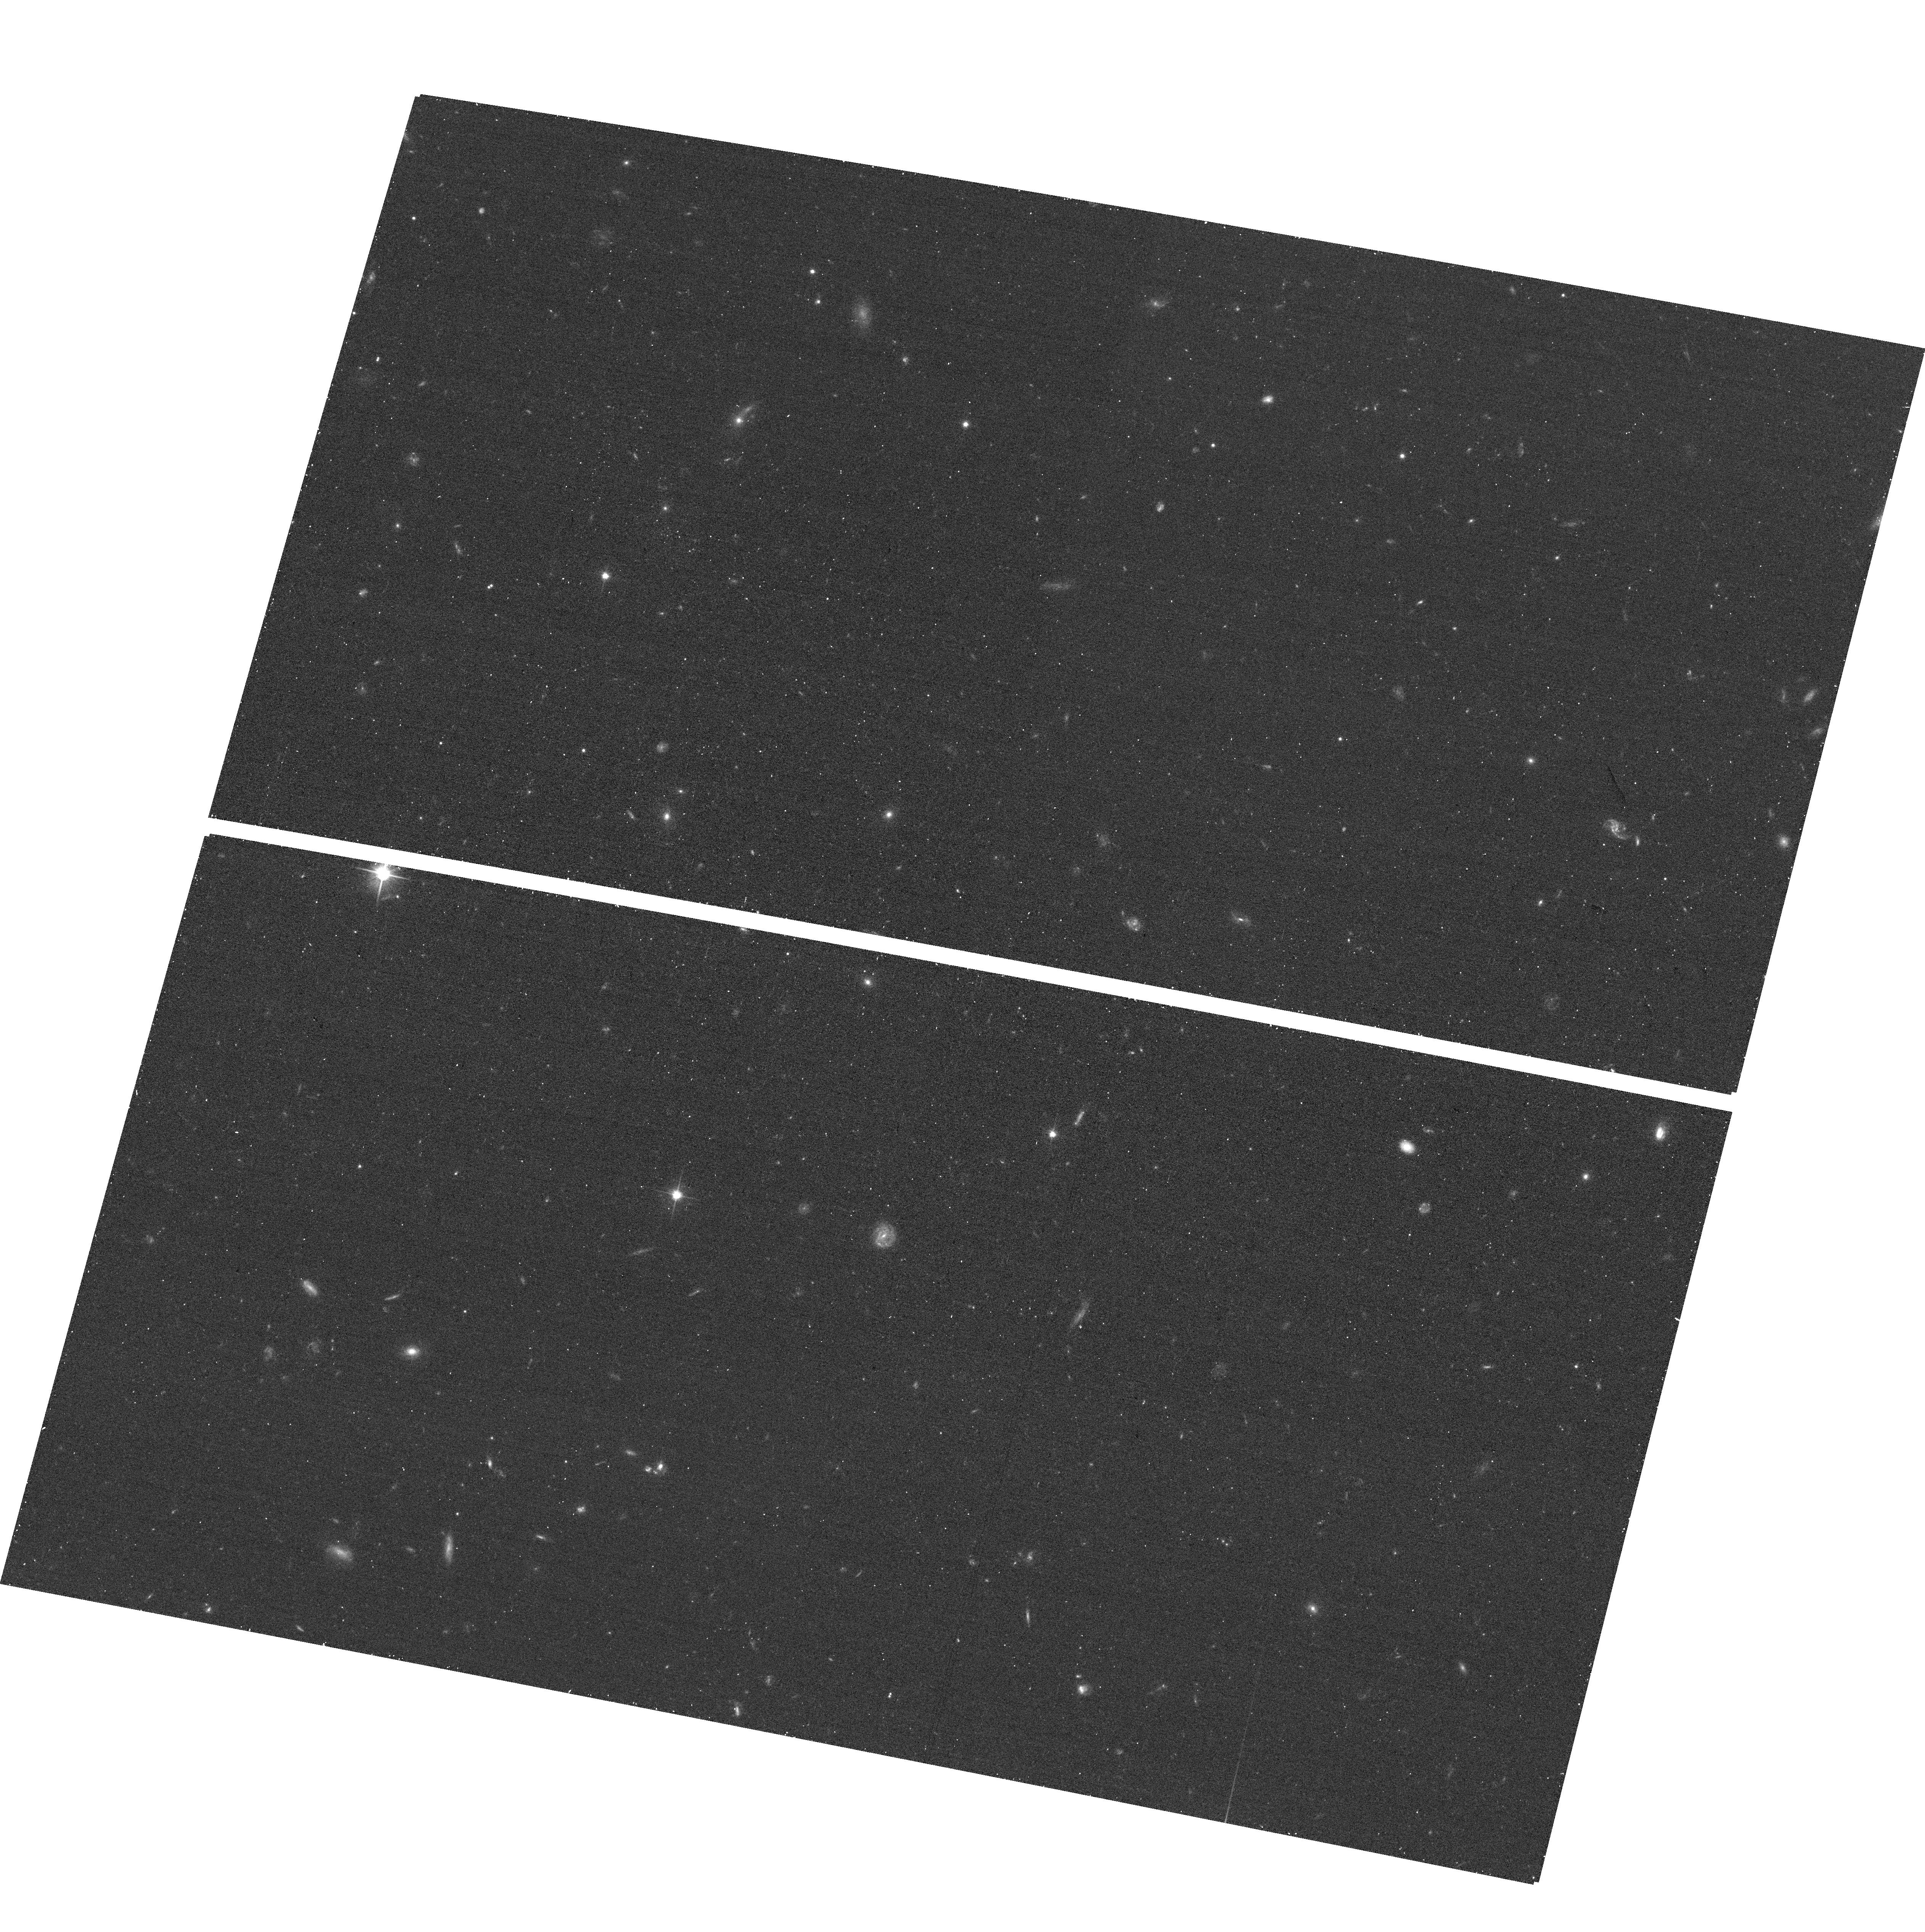
Target: field at RA 53.112°, Dec -27.863°
Instrument: ACS/WFC
Filter: F606W
Exposure: 11 min
Observation ID: hst_13779_1d_acs_wfc_f606w_jcoi1d

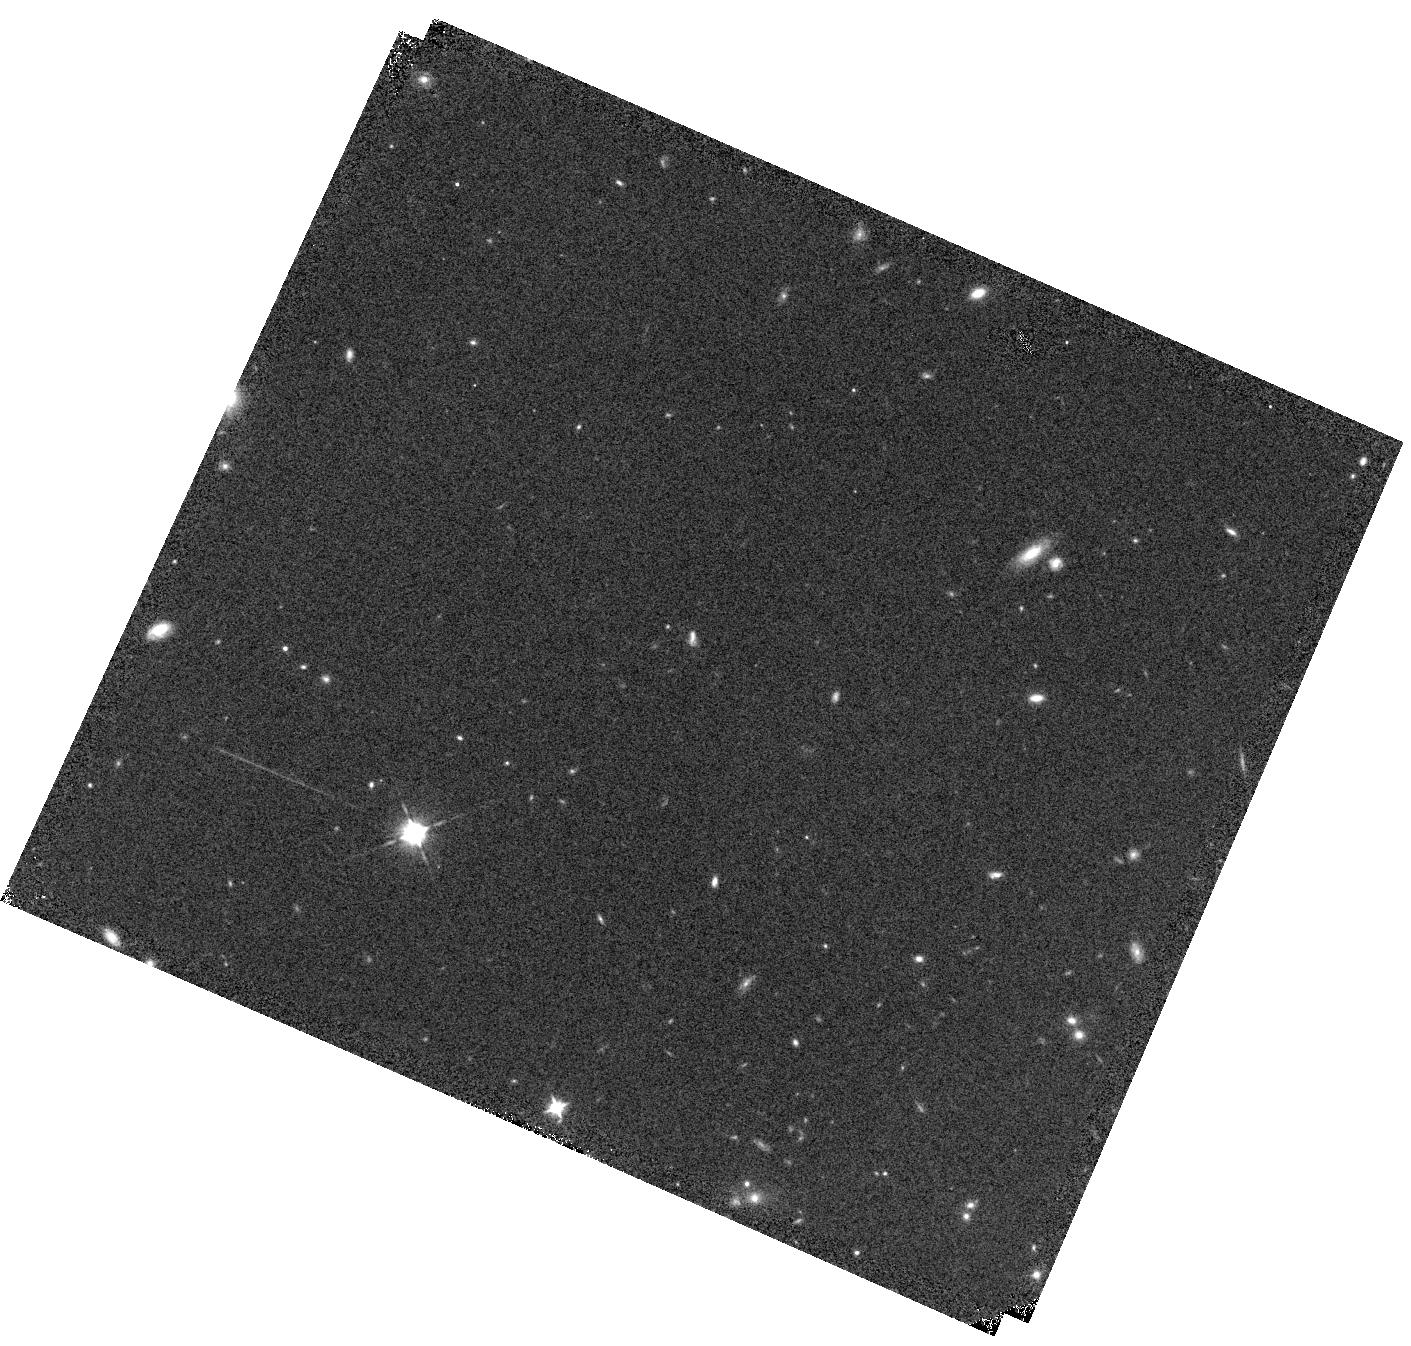
Target: FIGS-GN1
Instrument: WFC3/IR
Filter: F105W
Exposure: 8 min
Observation ID: hst_13779_3q_wfc3_ir_f105w_icoi3q

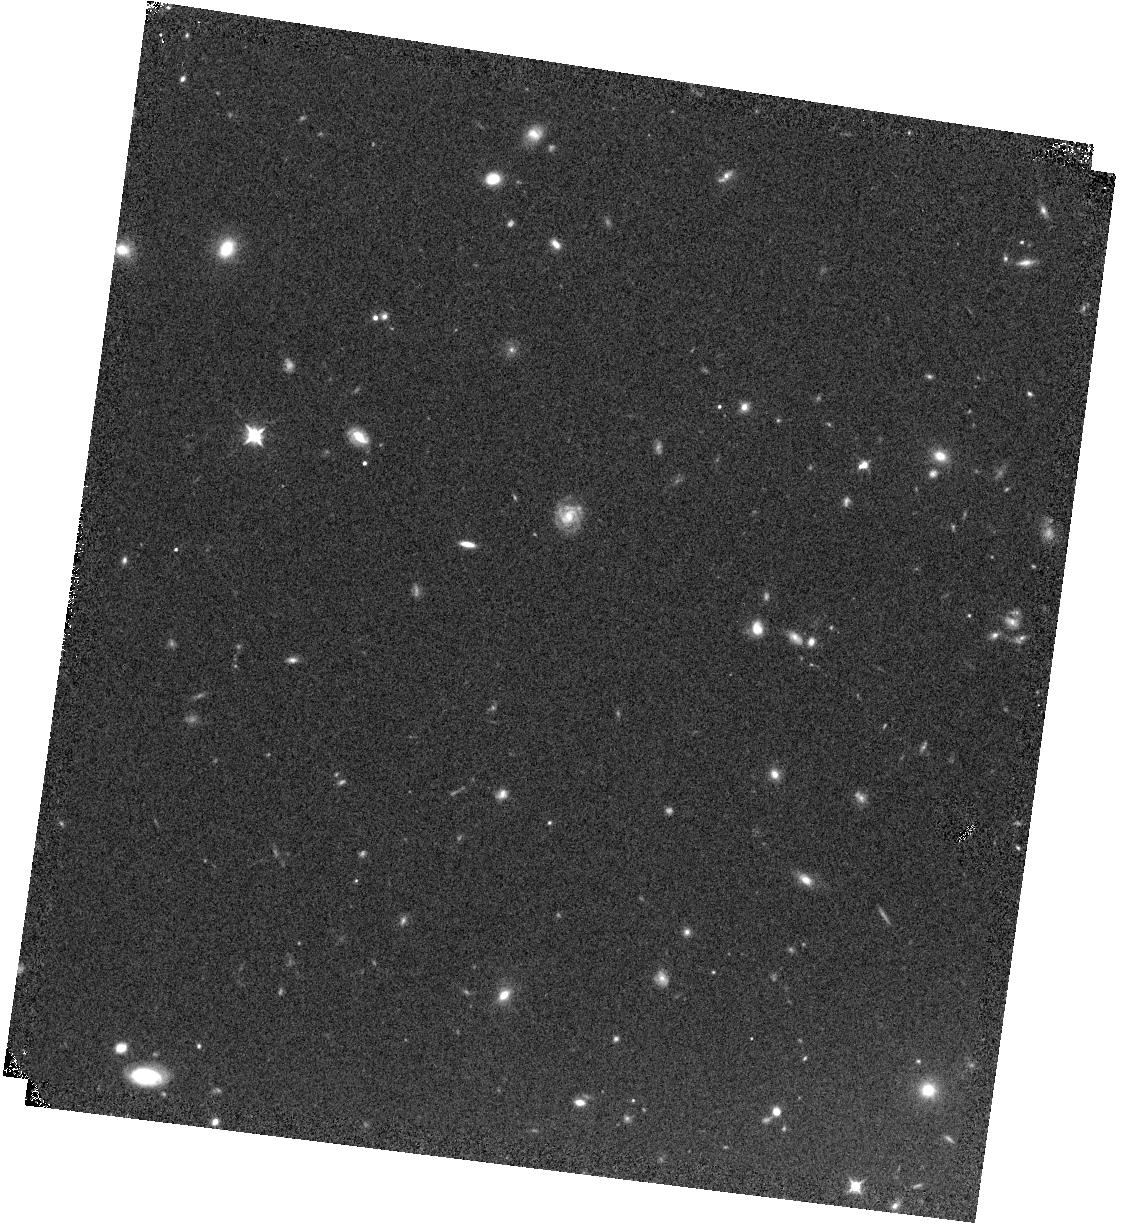
Target: FIGS-GS1
Instrument: WFC3/IR
Filter: F105W
Exposure: 8 min
Observation ID: hst_13779_1l_wfc3_ir_f105w_icoi1l

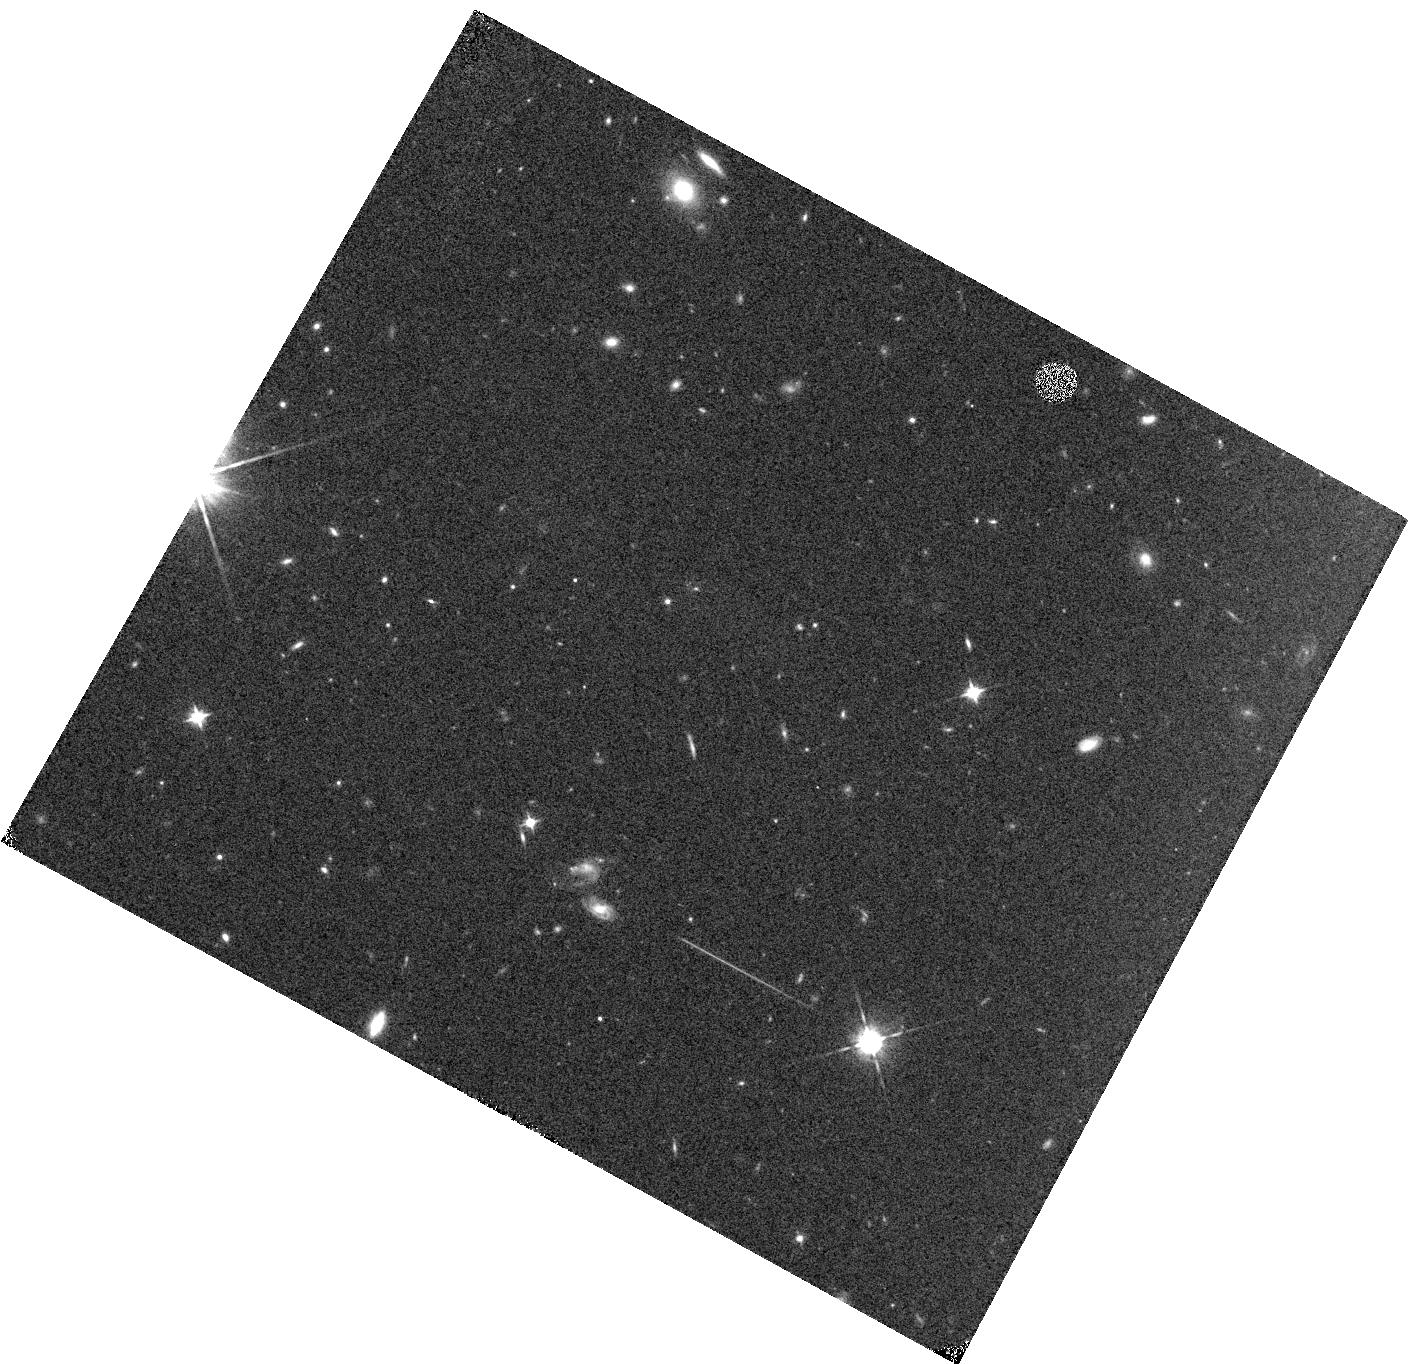
Target: FIGS-GN2
Instrument: WFC3/IR
Filter: F105W
Exposure: 8 min
Observation ID: hst_13779_4j_wfc3_ir_f105w_icoi4j

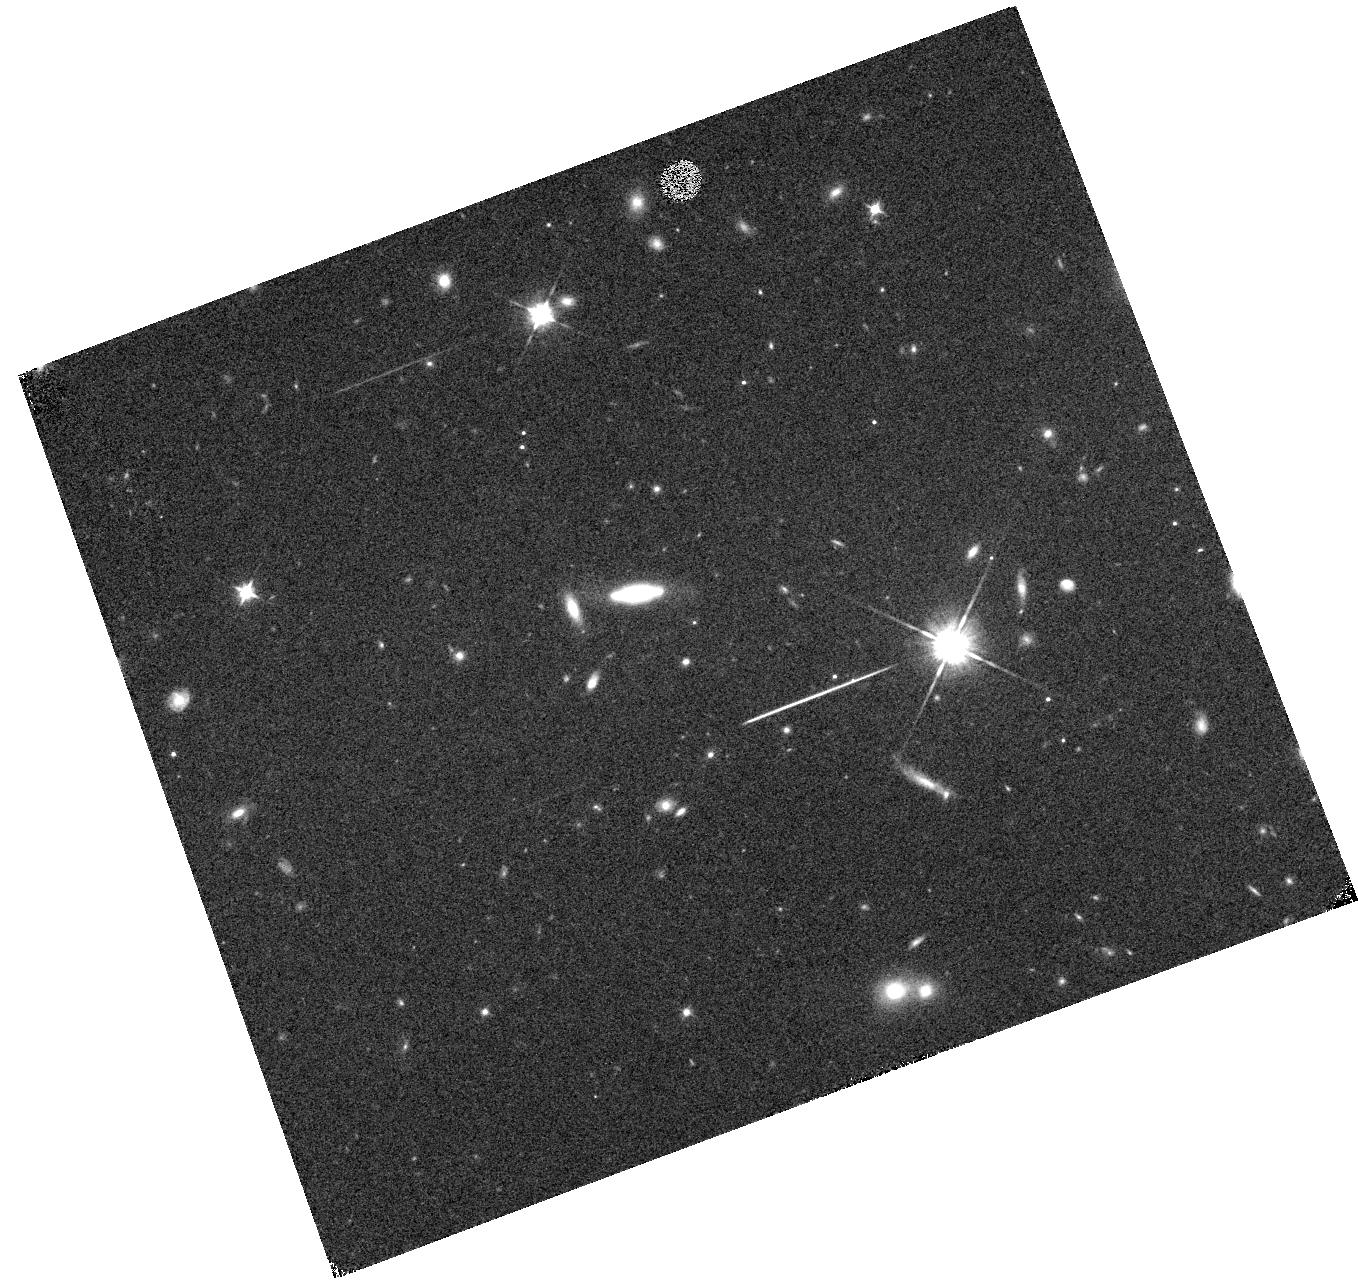
Target: FIGS-GS2
Instrument: WFC3/IR
Filter: F105W
Exposure: 8 min
Observation ID: hst_13779_2e_wfc3_ir_f105w_icoi2e

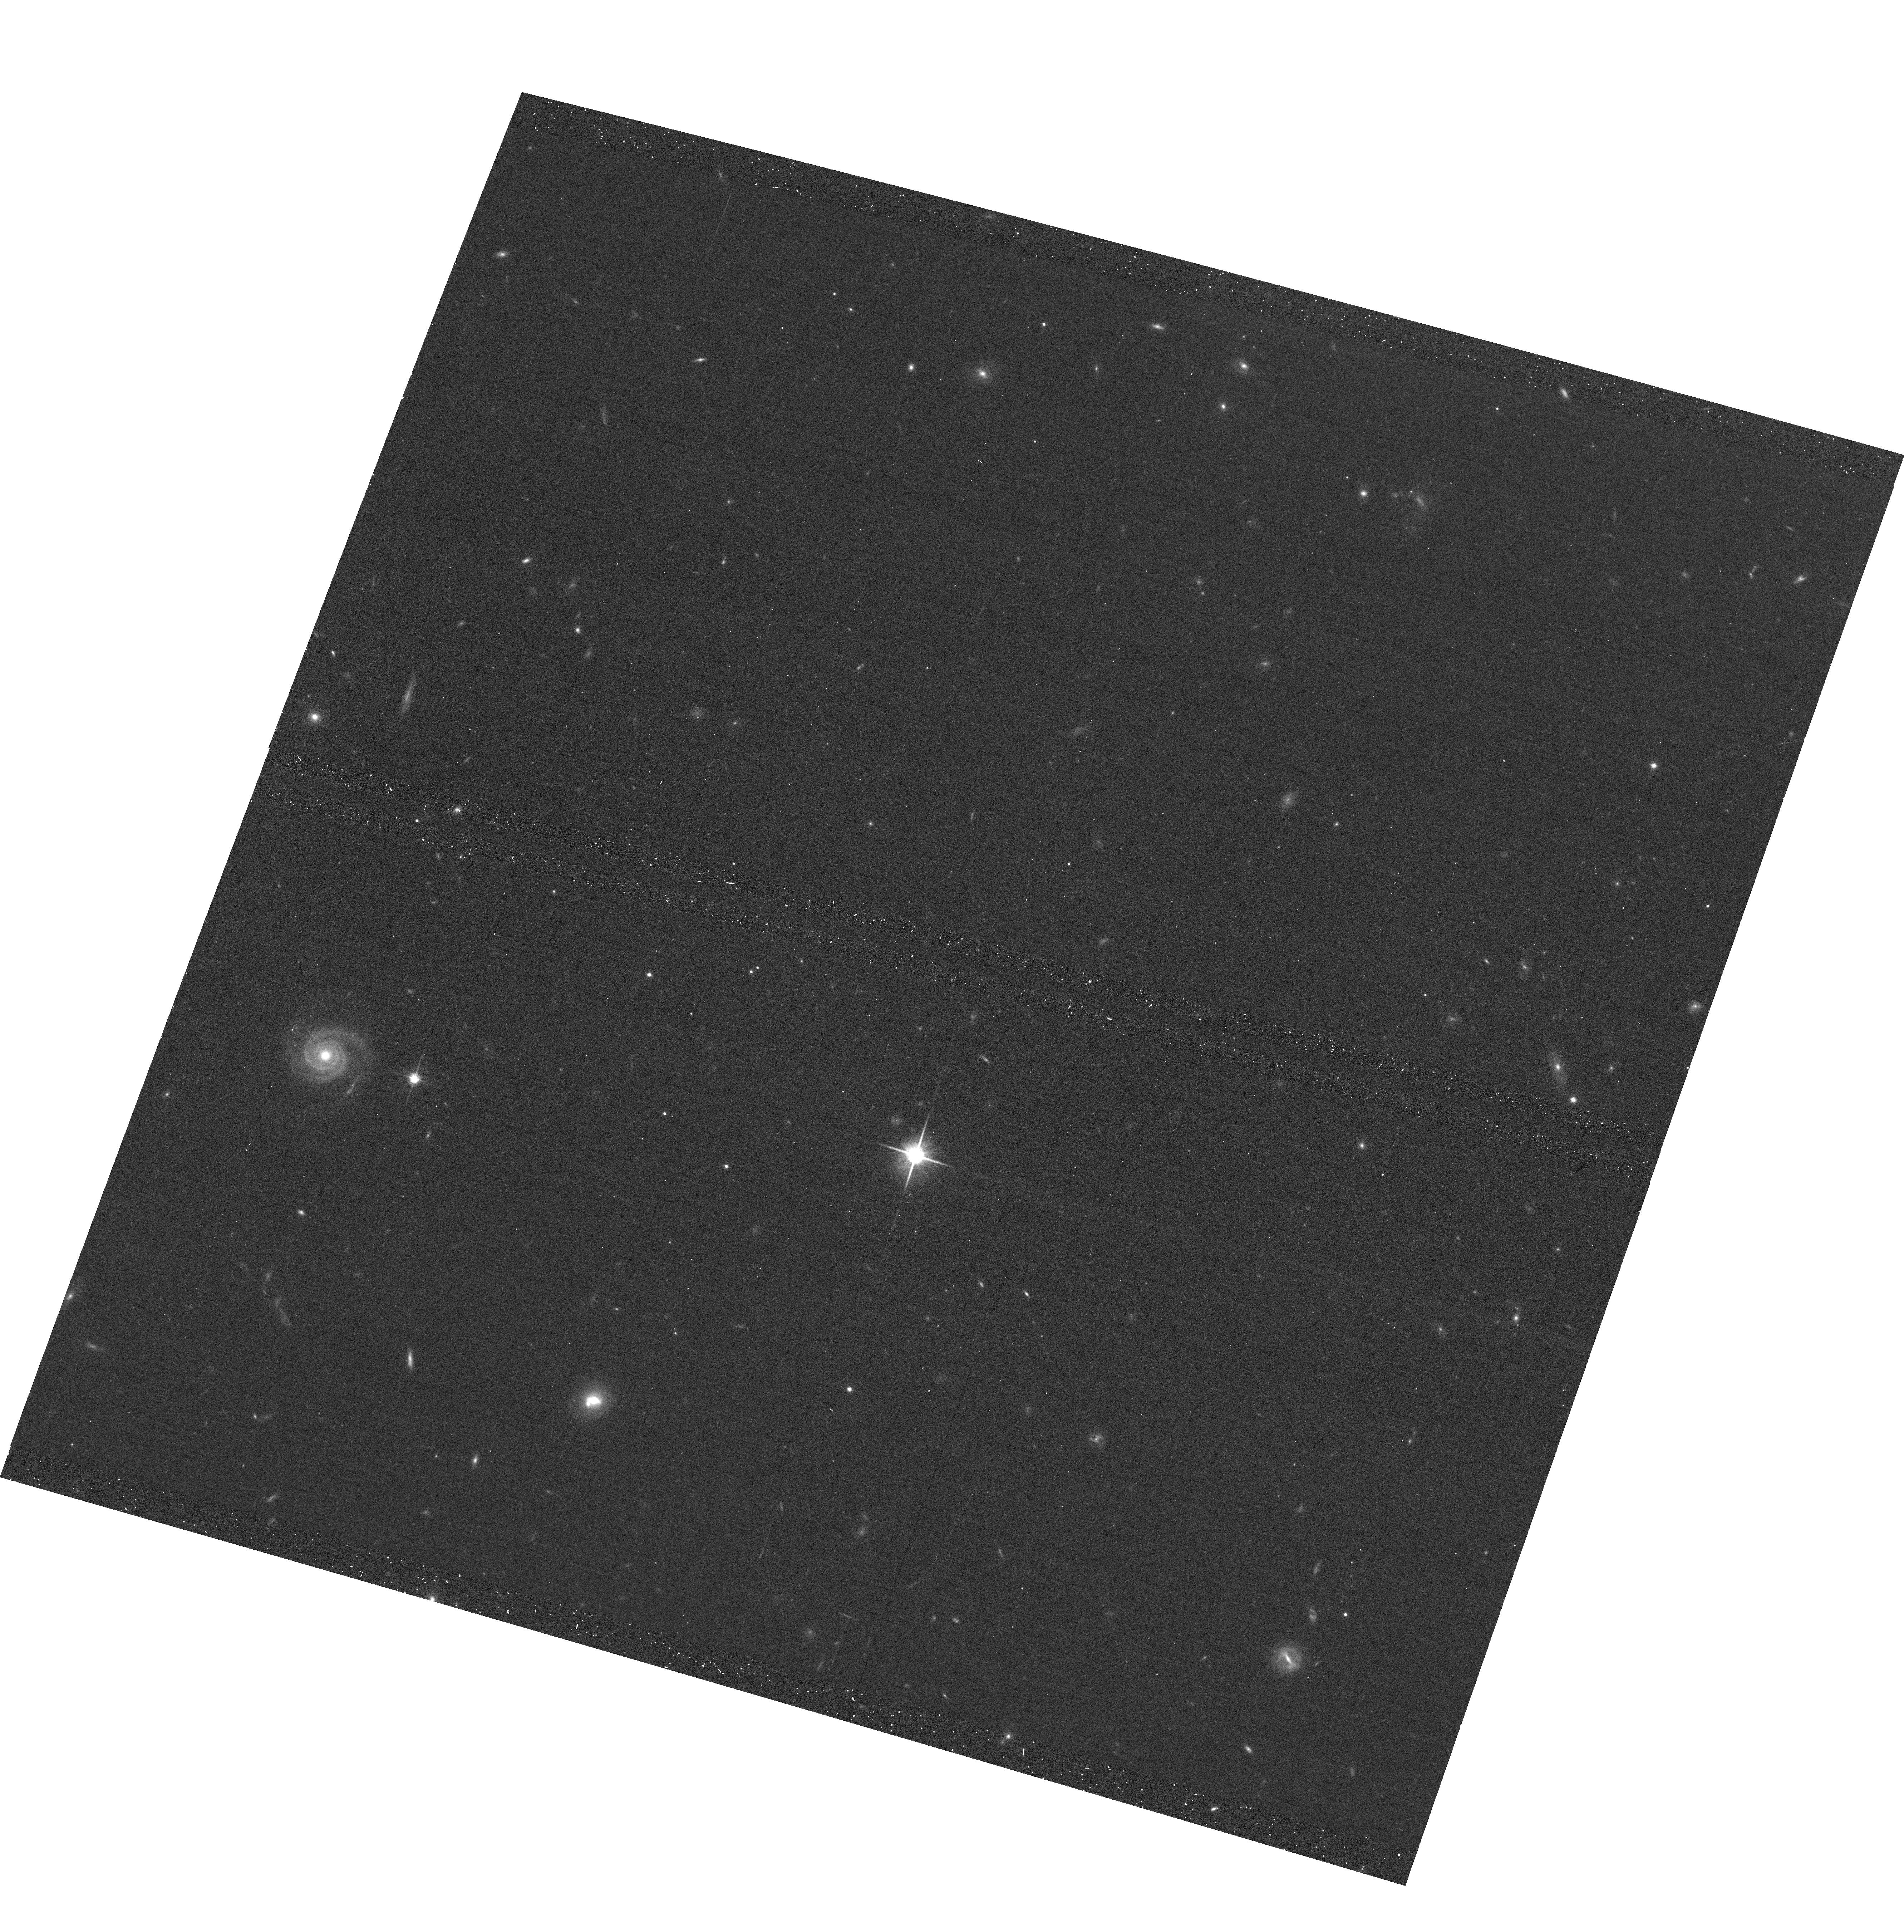
Target: field at RA 189.284°, Dec 62.219°
Instrument: ACS/WFC
Filter: F814W
Exposure: 6 min
Observation ID: hst_13779_4c_acs_wfc_f814w_jcoi4c

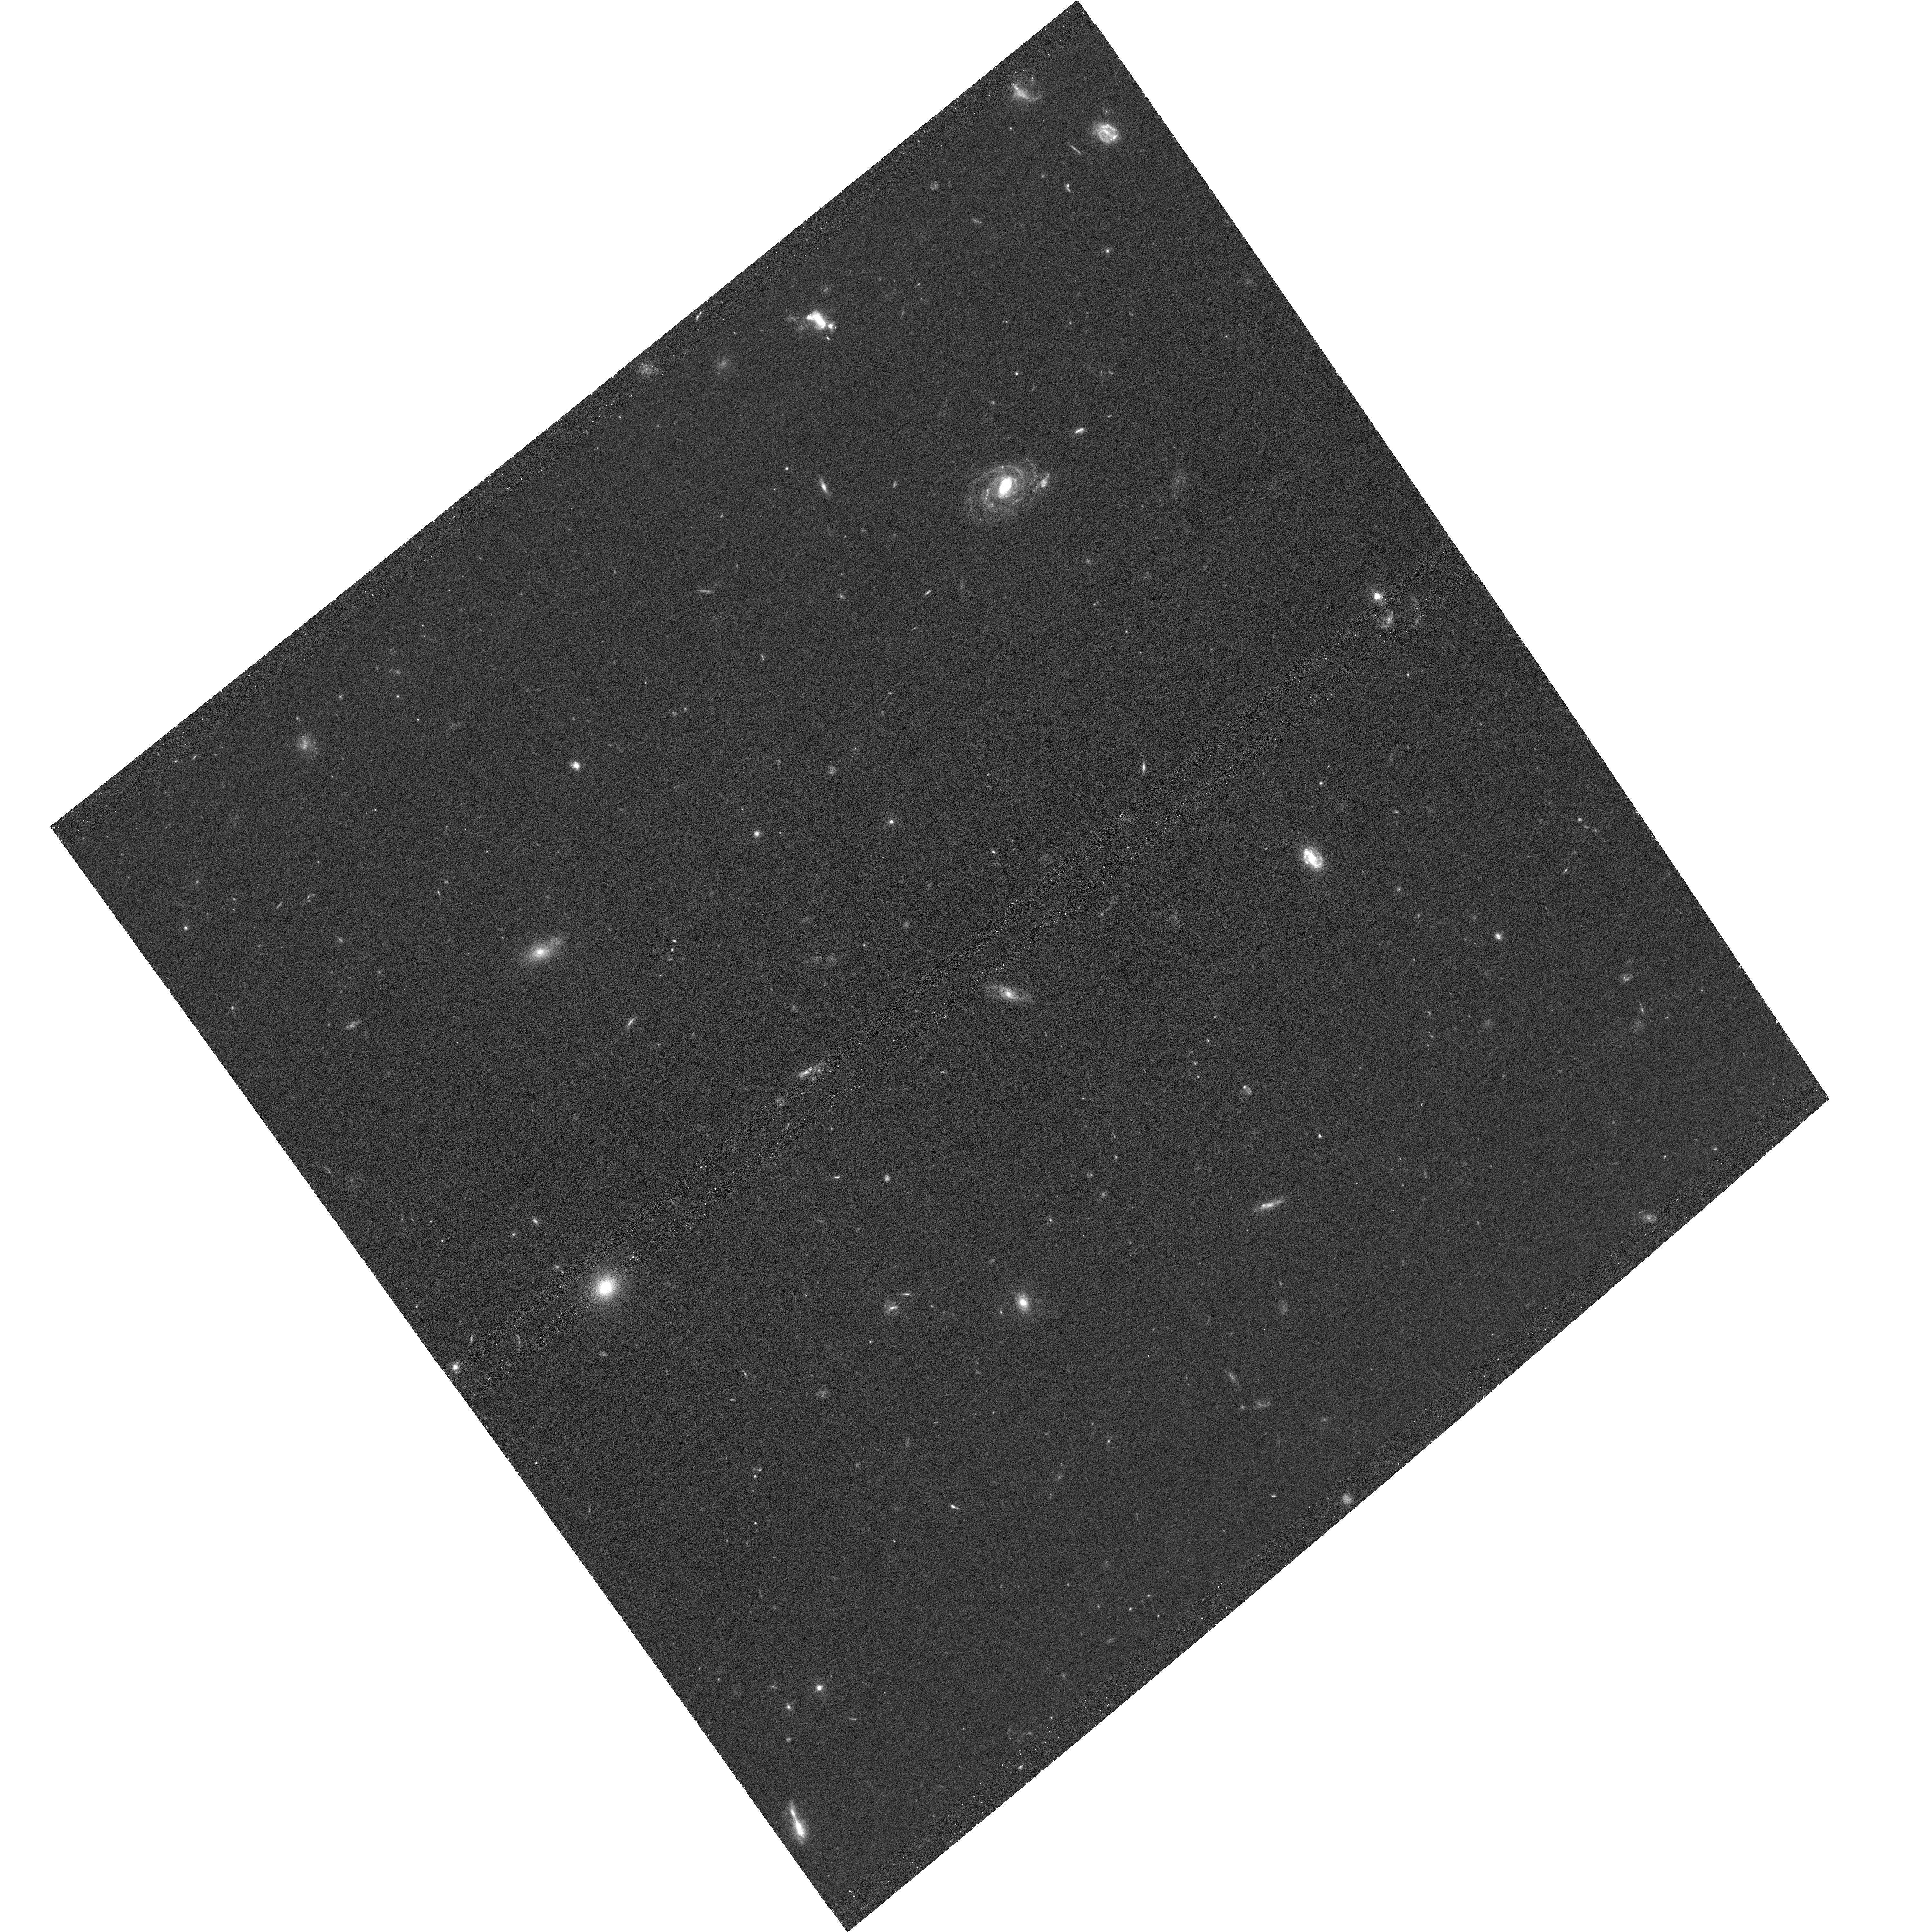
Target: field at RA 53.280°, Dec -27.767°
Instrument: ACS/WFC
Filter: F435W
Exposure: 1.1 h
Observation ID: hst_13779_1l_acs_wfc_f435w_jcoi1l

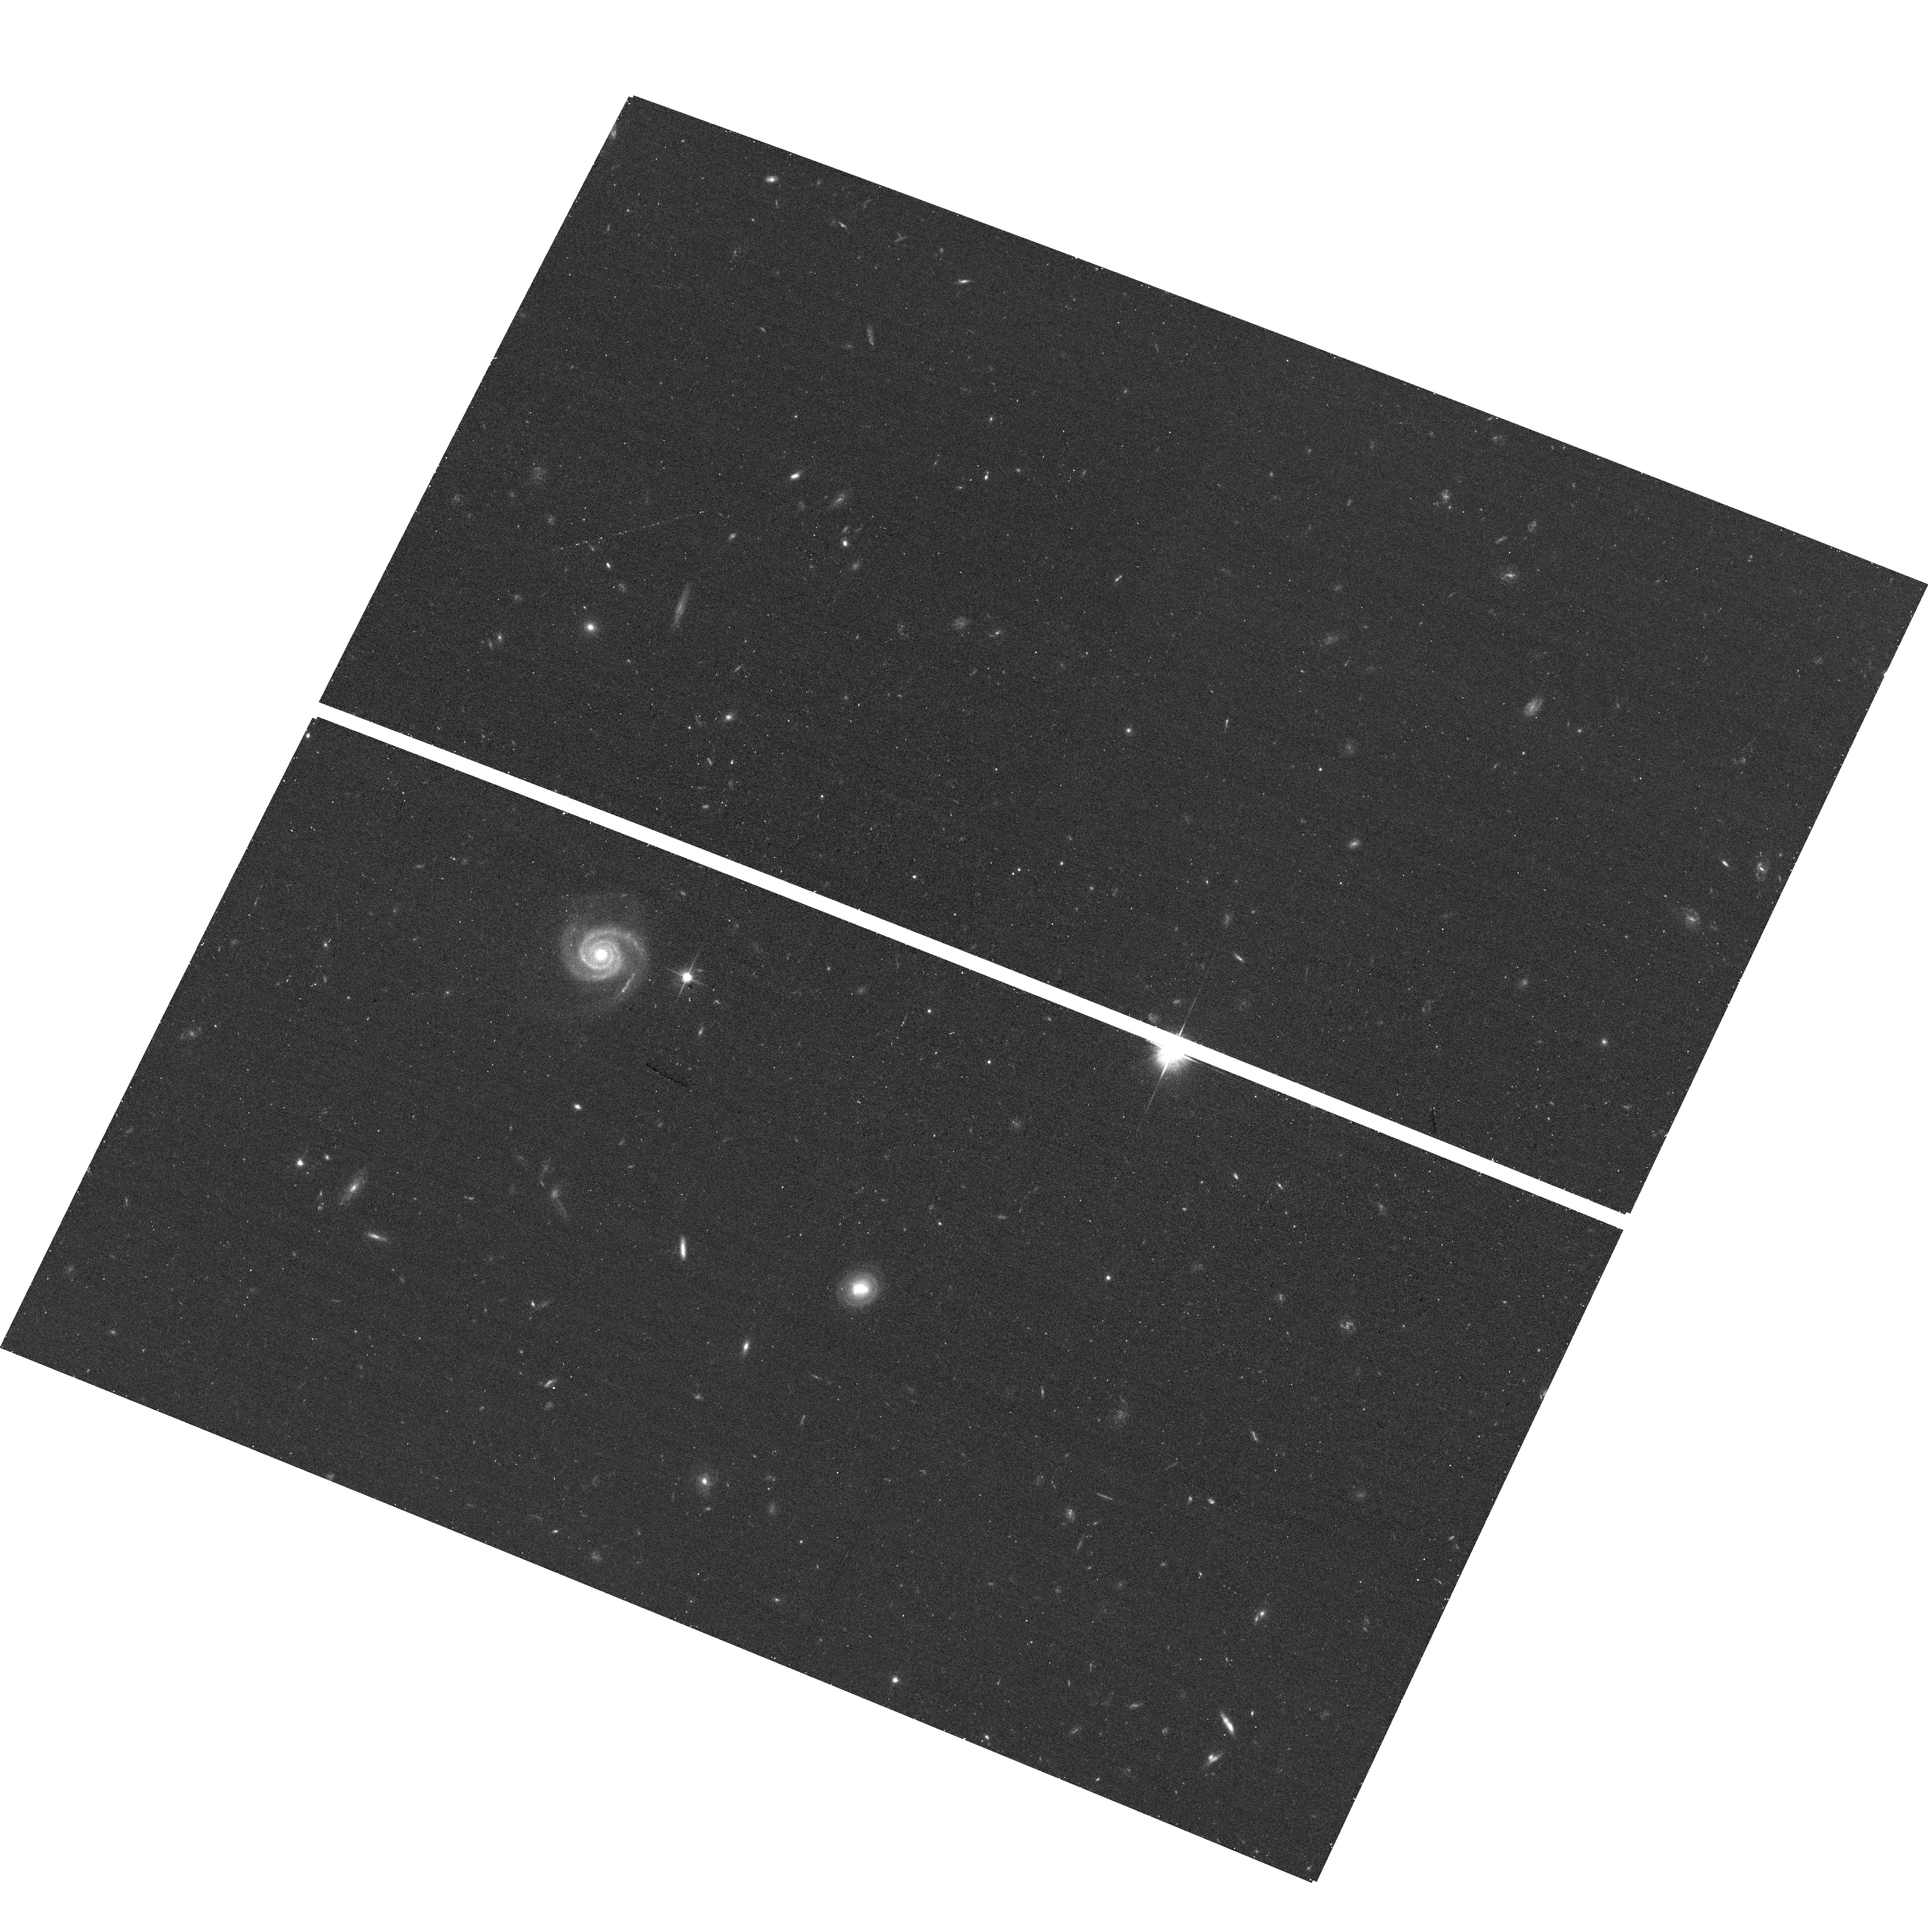
Target: field at RA 189.304°, Dec 62.216°
Instrument: ACS/WFC
Filter: F606W
Exposure: 11 min
Observation ID: hst_13779_4e_acs_wfc_f606w_jcoi4e

The Faint Infrared Grism Survey (FIGS) (PI: Malhotra, Sangeeta)

We propose uniquely deep near-infrared spectroscopy using the WFC3 IR grism down to a continuum limit of J=26.5, and line flux limit 4e-18 ergs/cm^2/s, yielding spectra of 6000 sources in 4 fields. Only Hubble can achieve such sensitivity, as we have demonstrated in our previous deep grism surveys with ACS. With the deep spectra obtained in the FIGS survey we will: (1) Probe the reionization epoch by spectroscopy of galaxies at z = 5.5-8.5, whether or not they show Lyman-alpha (LyA) line emission. Continuum breaks are hard to detect from the ground and LyA lines may be scarce at these redshifts. Spectroscopic redshifts will probe galaxy clustering and improve luminosity measurements, thereby improving estimates of reionizing photons by at least 40%. (2) Robustly measure the fraction of galaxies with high EW LyA, to measure the neutral fraction of the IGM. We will be sensitive to LyA lines in the central period of reionization where we expect to see a change in LyA fraction. (3) Illuminate the formation processes of early type galaxies at 1<z<2, down to a few 10^9 solar masses. (4) Study star-formation, dust extinction and metallicity evolution during the peak of star-formation at z=1-2, using hundreds of low-mass emission line galaxies. The lasting legacy of this project will be spectra of over 6000 galaxies, without preselection, at an unprecedented depth not possible from the ground. These spectra can inform us about the nature of sources found at other wavelengths by ALMA, Herschel, Spitzer. We waive all proprietary rights, and will make fully reduced data products public, adding to the legacy of HST by doing what only the WFC3-IR grism can do: truly deep spectroscopy.